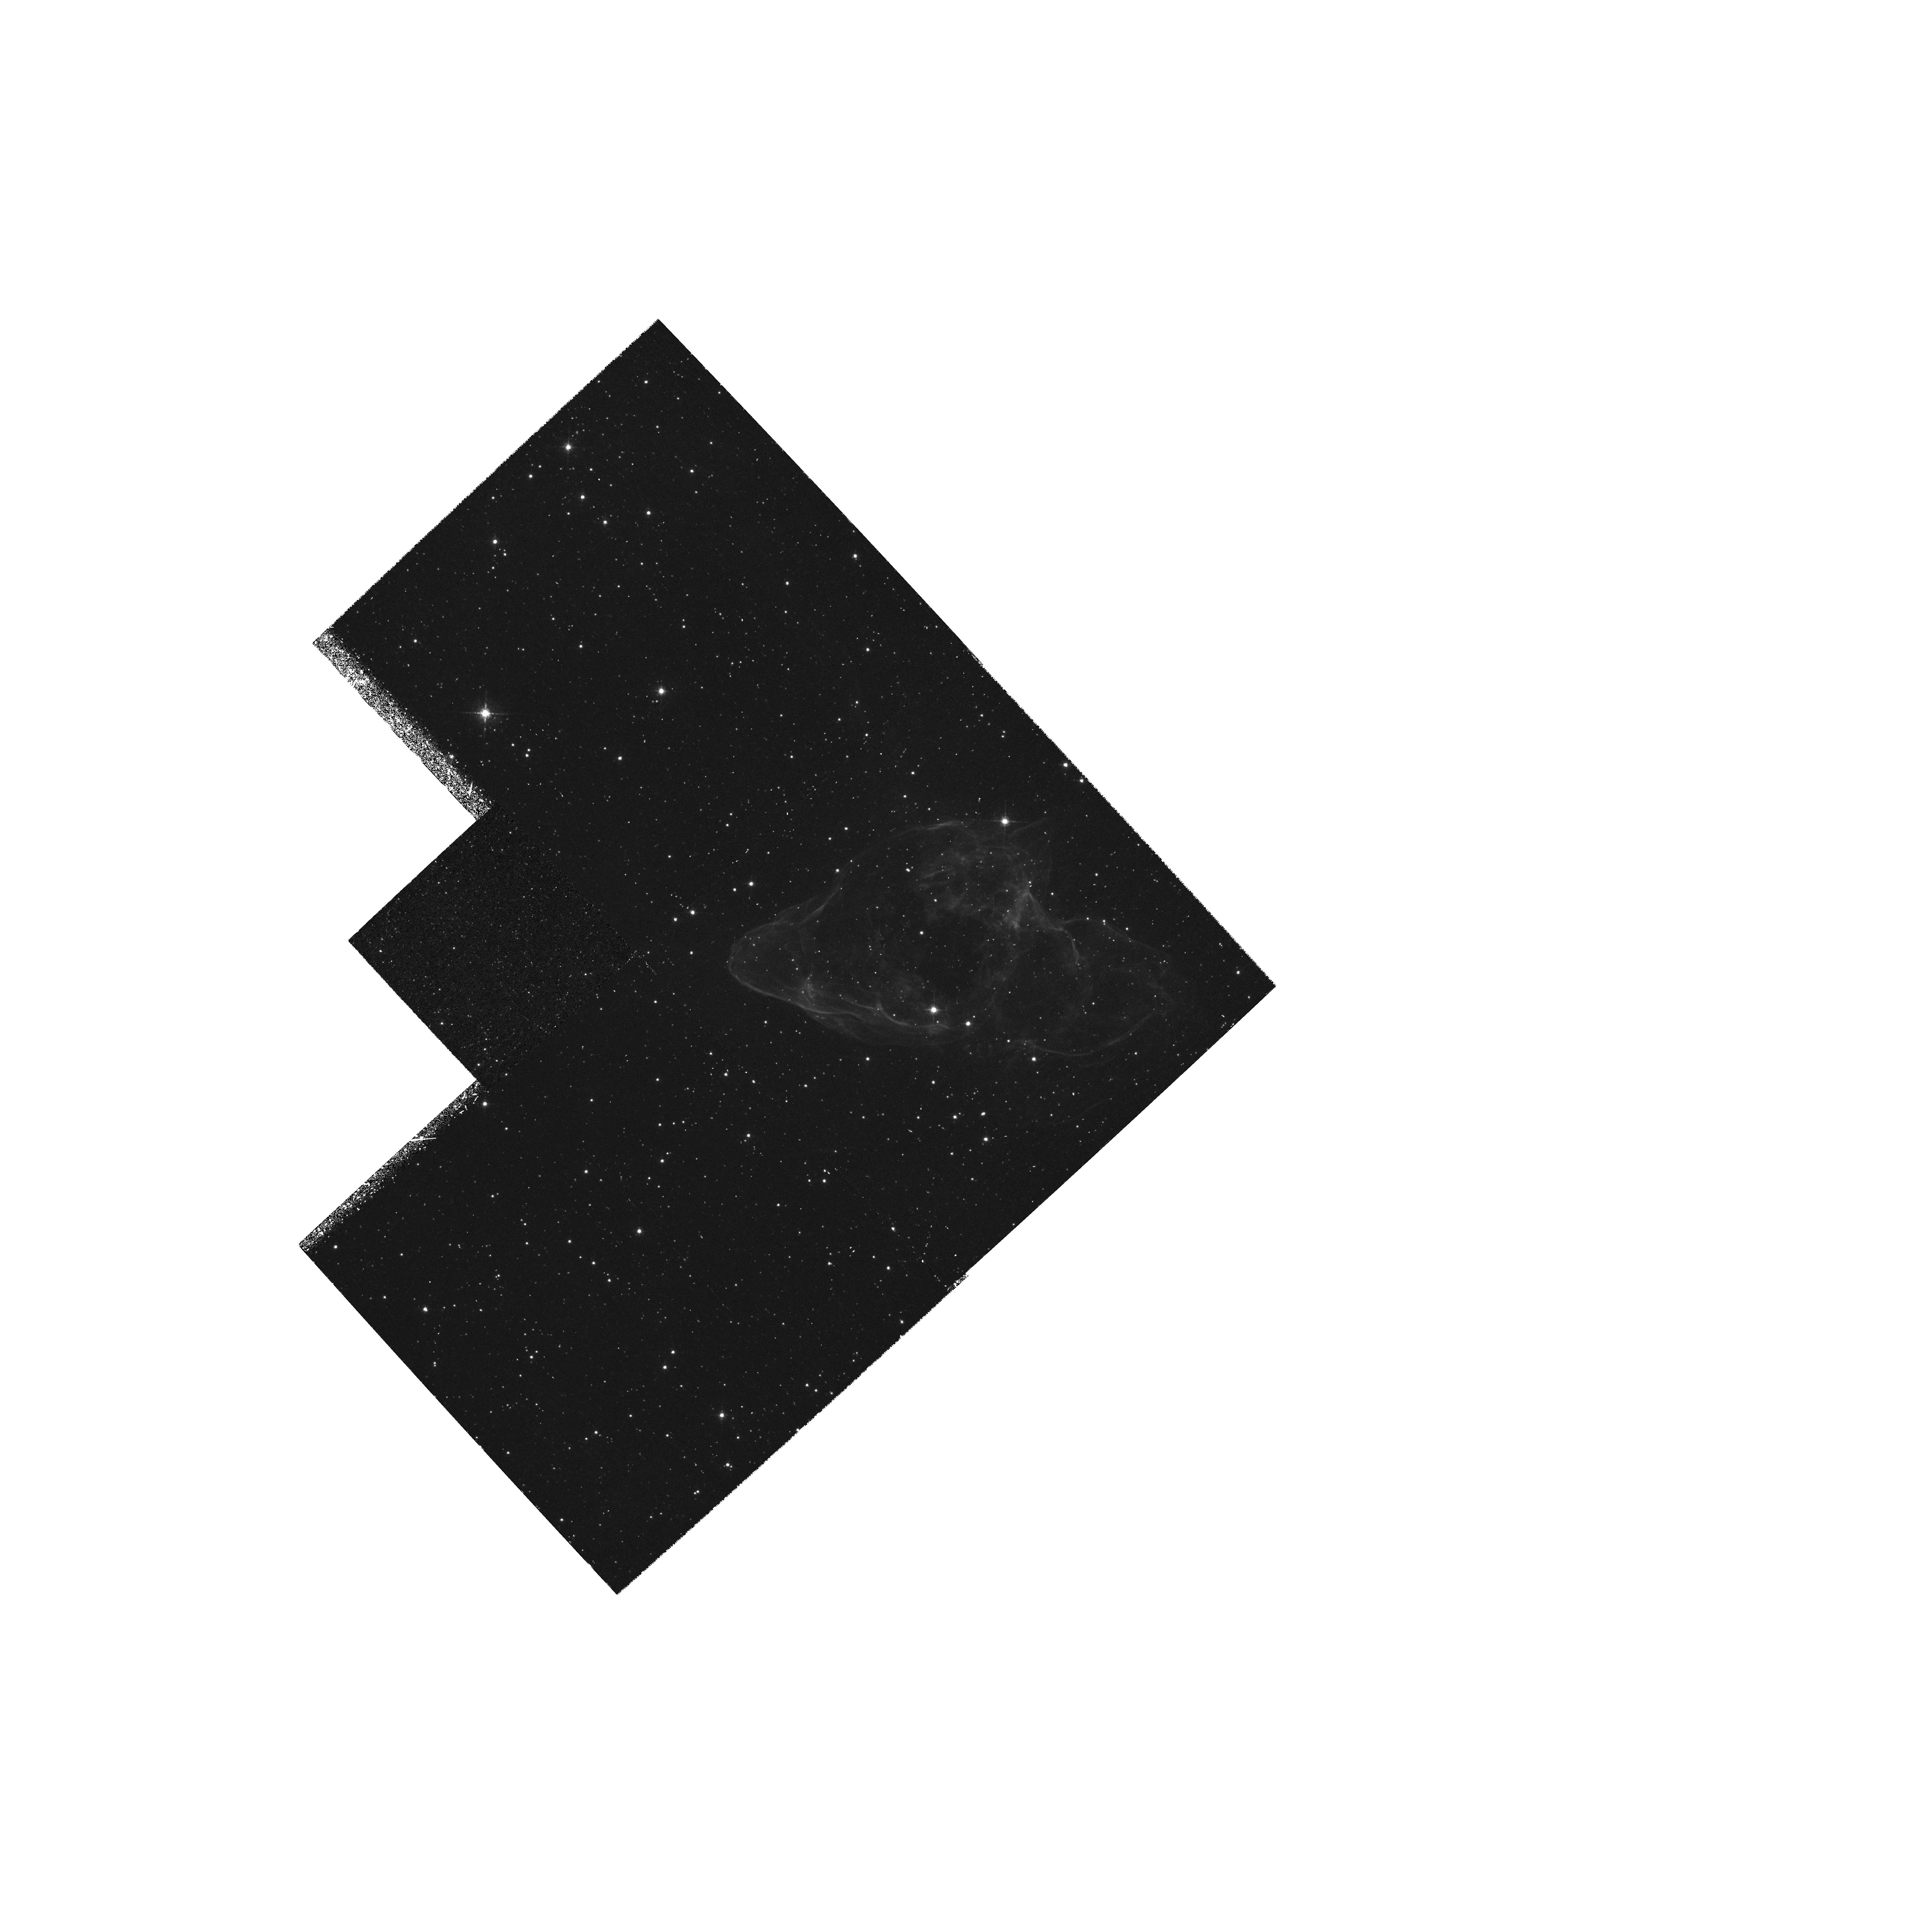
Target: CTB80
Instrument: WFPC2/PC
Filter: F656N
Exposure: 1.5 h
Observation ID: hst_6858_01_wfpc2_pc_f656n_u3xr01

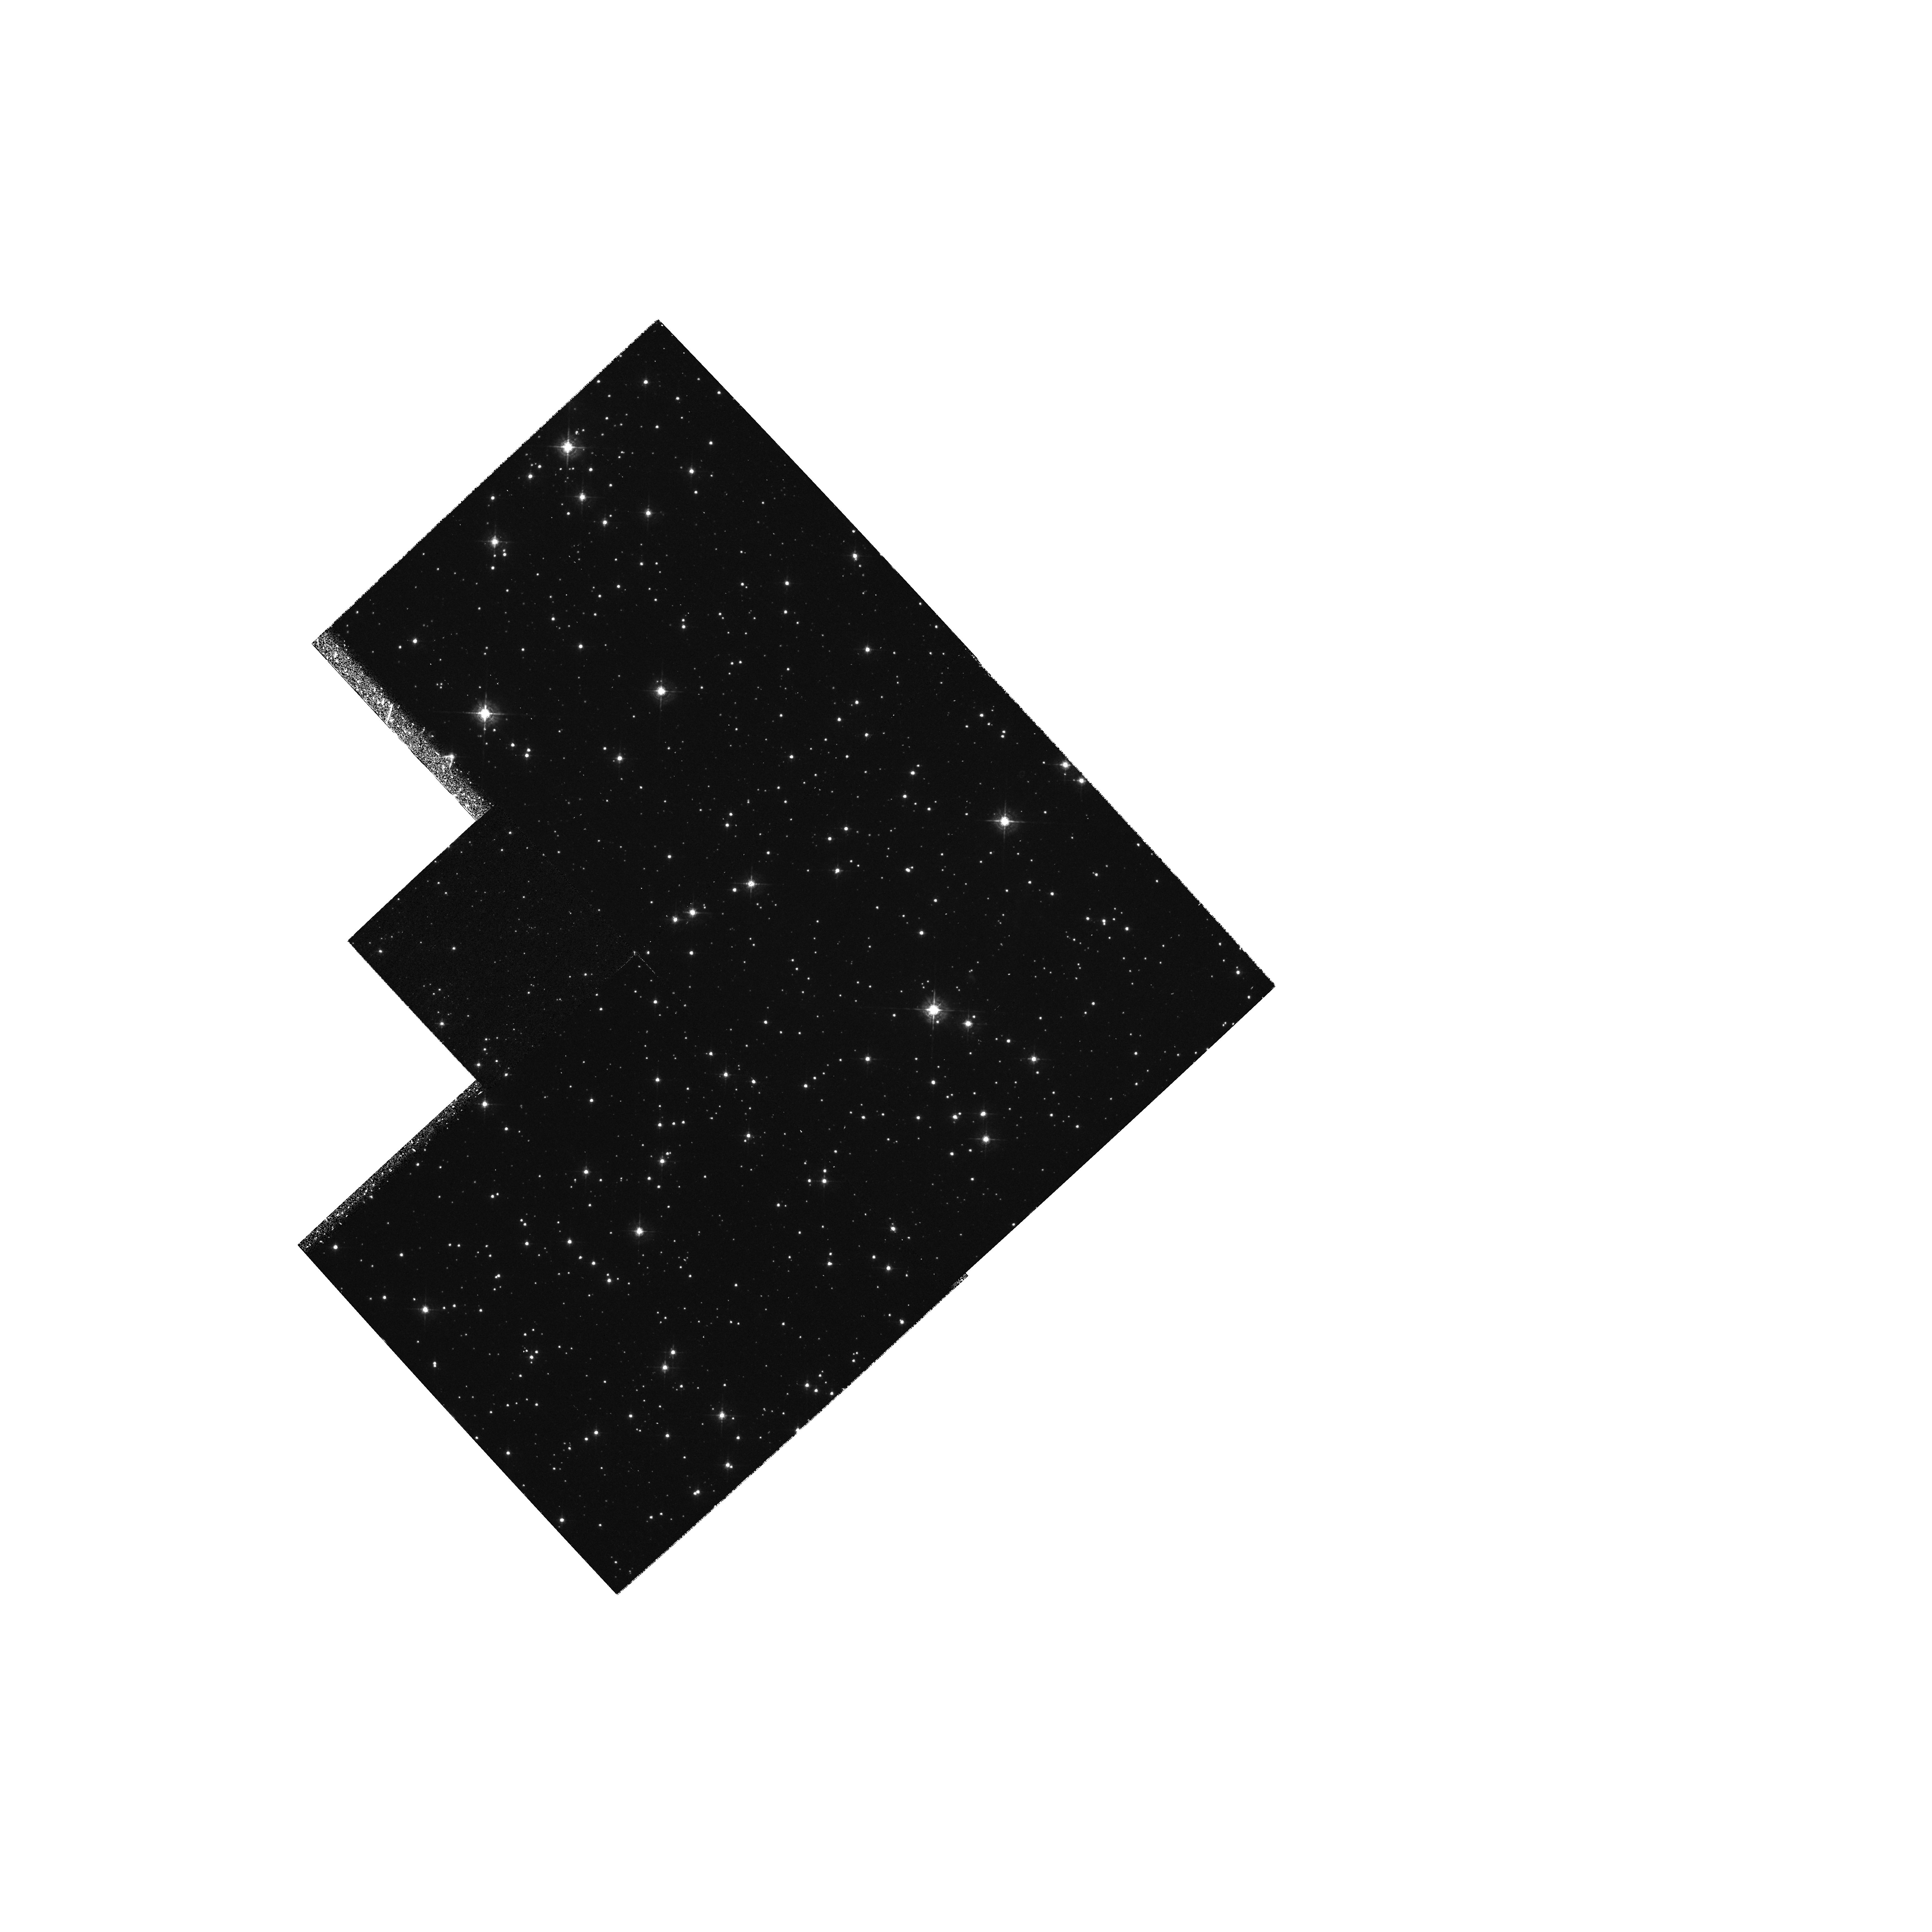
Target: CTB80
Instrument: WFPC2/PC
Filter: F547M
Exposure: 43 min
Observation ID: hst_6858_01_wfpc2_pc_f547m_u3xr01

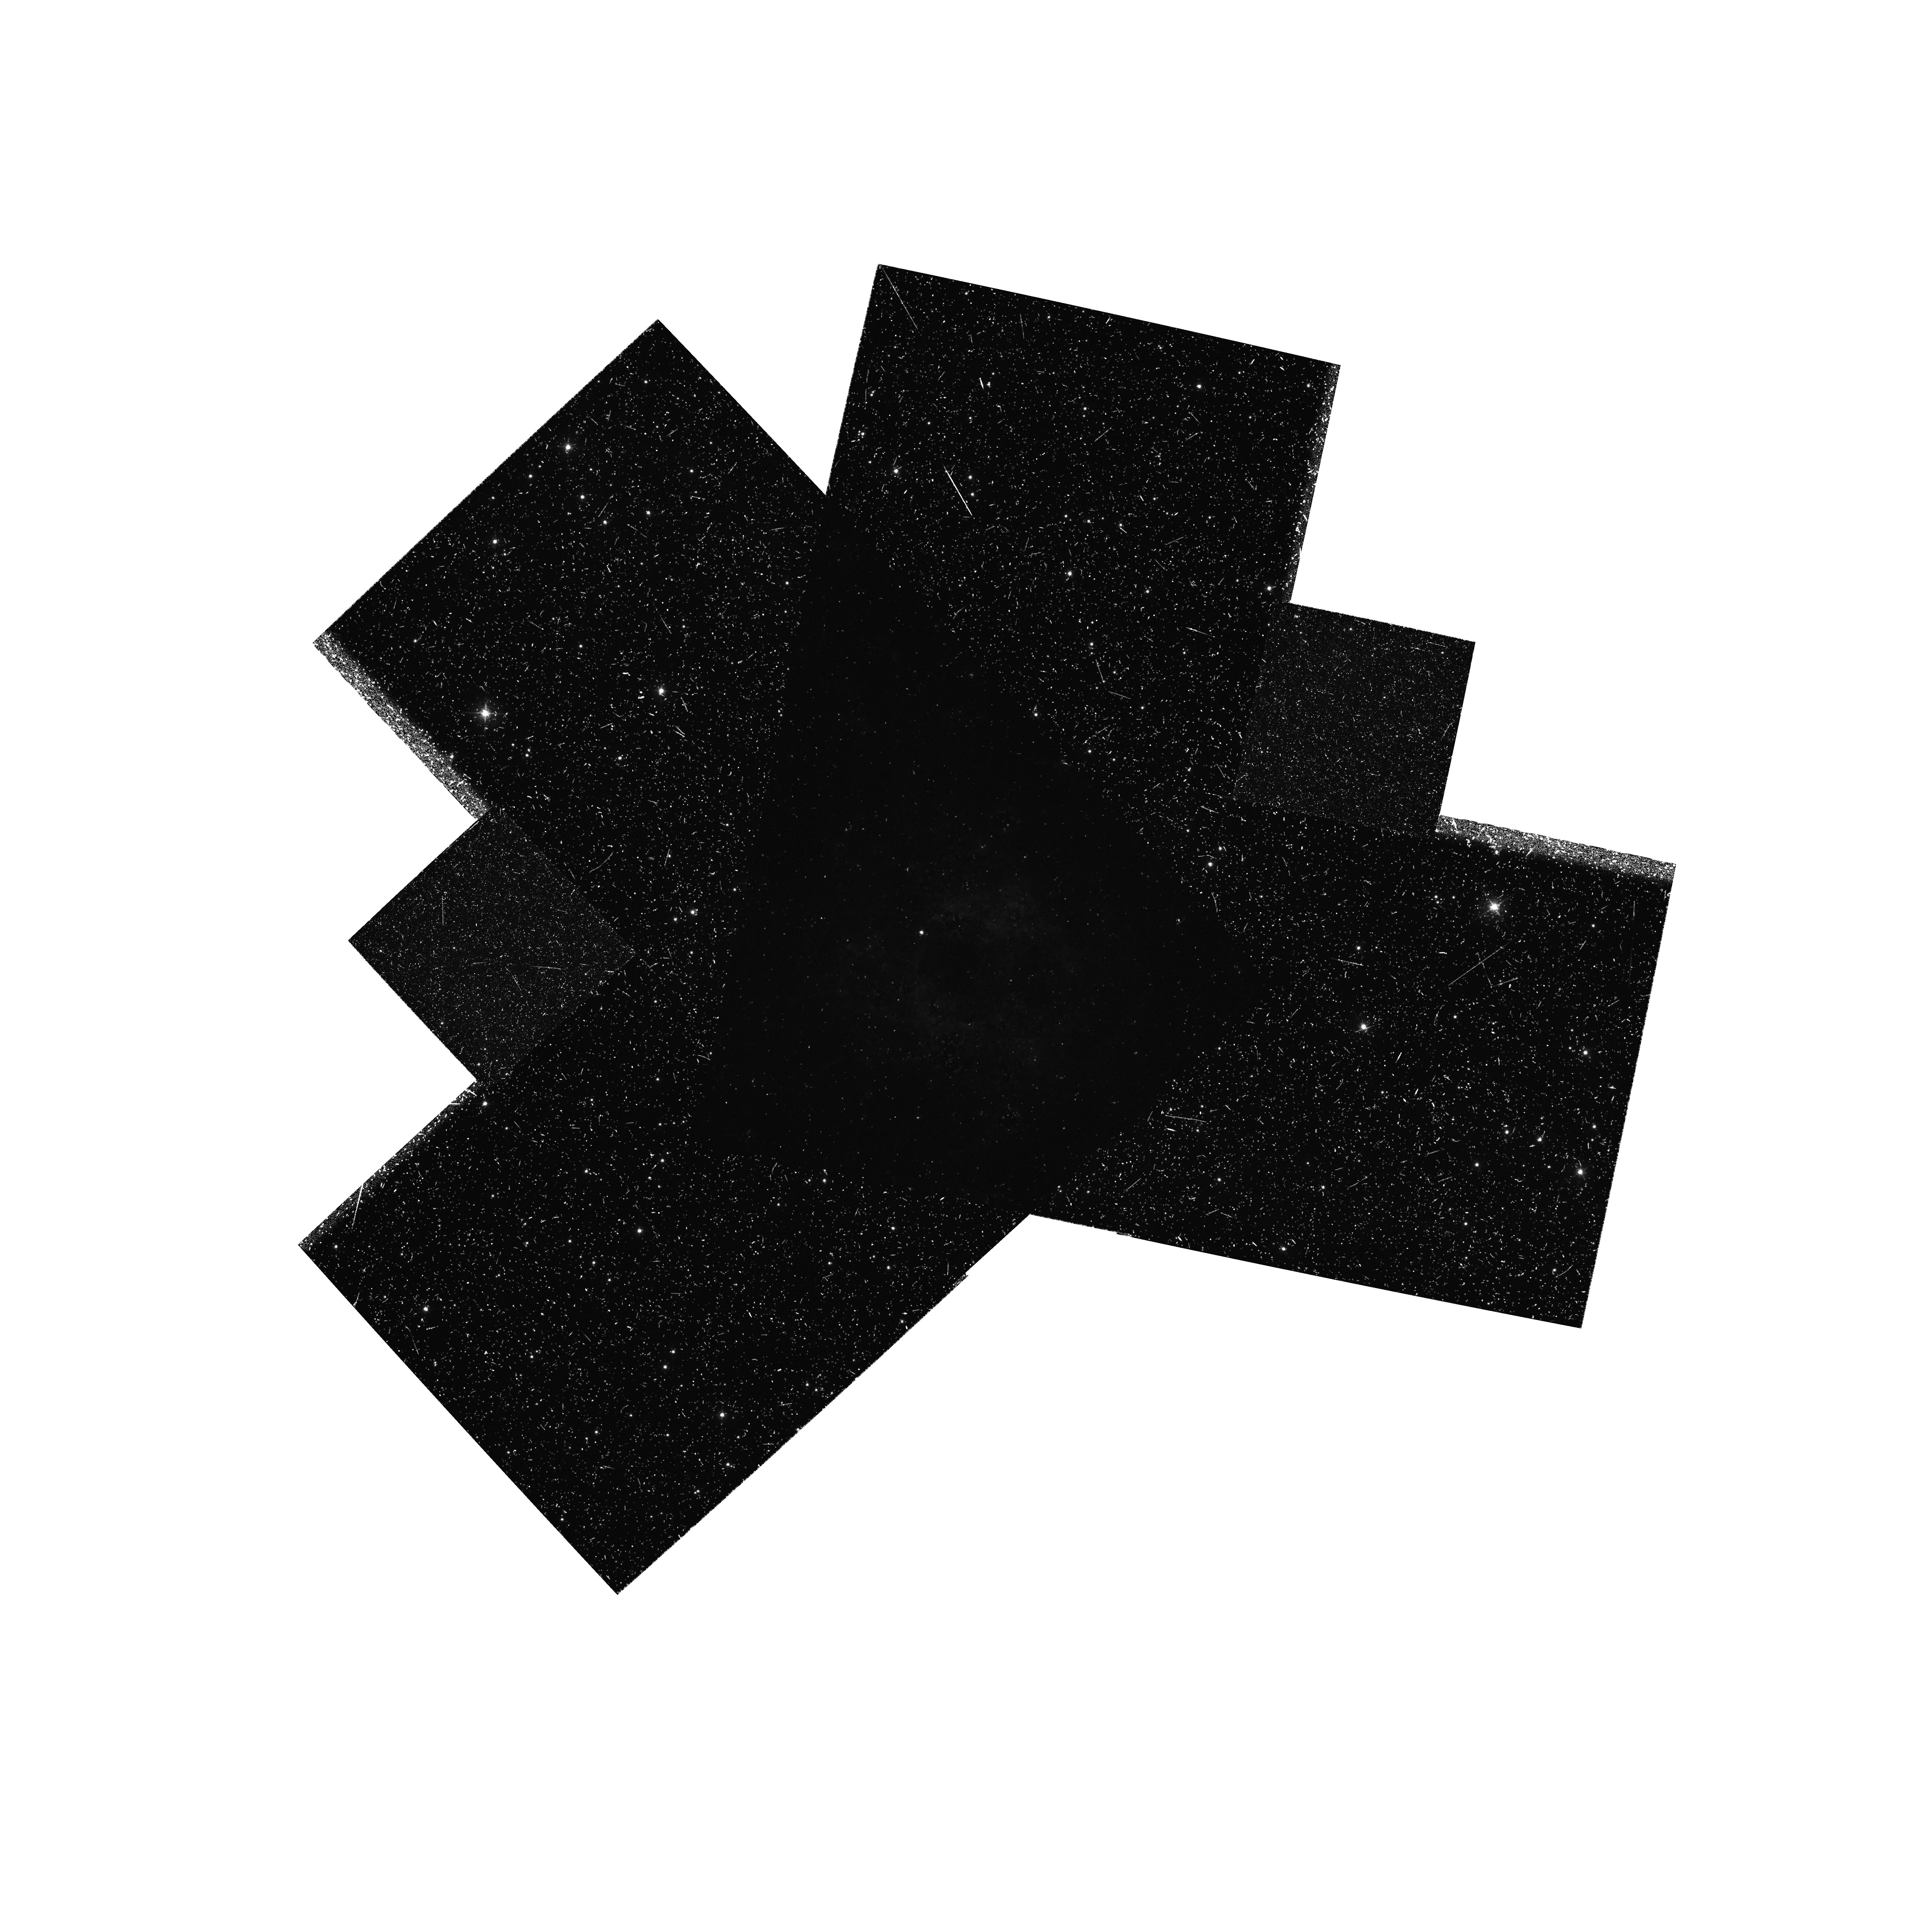
Target: CTB80
Instrument: WFPC2/PC
Filter: F673N
Exposure: 1.5 h
Observation ID: hst_6858_01_wfpc2_pc_f673n_u3xr01

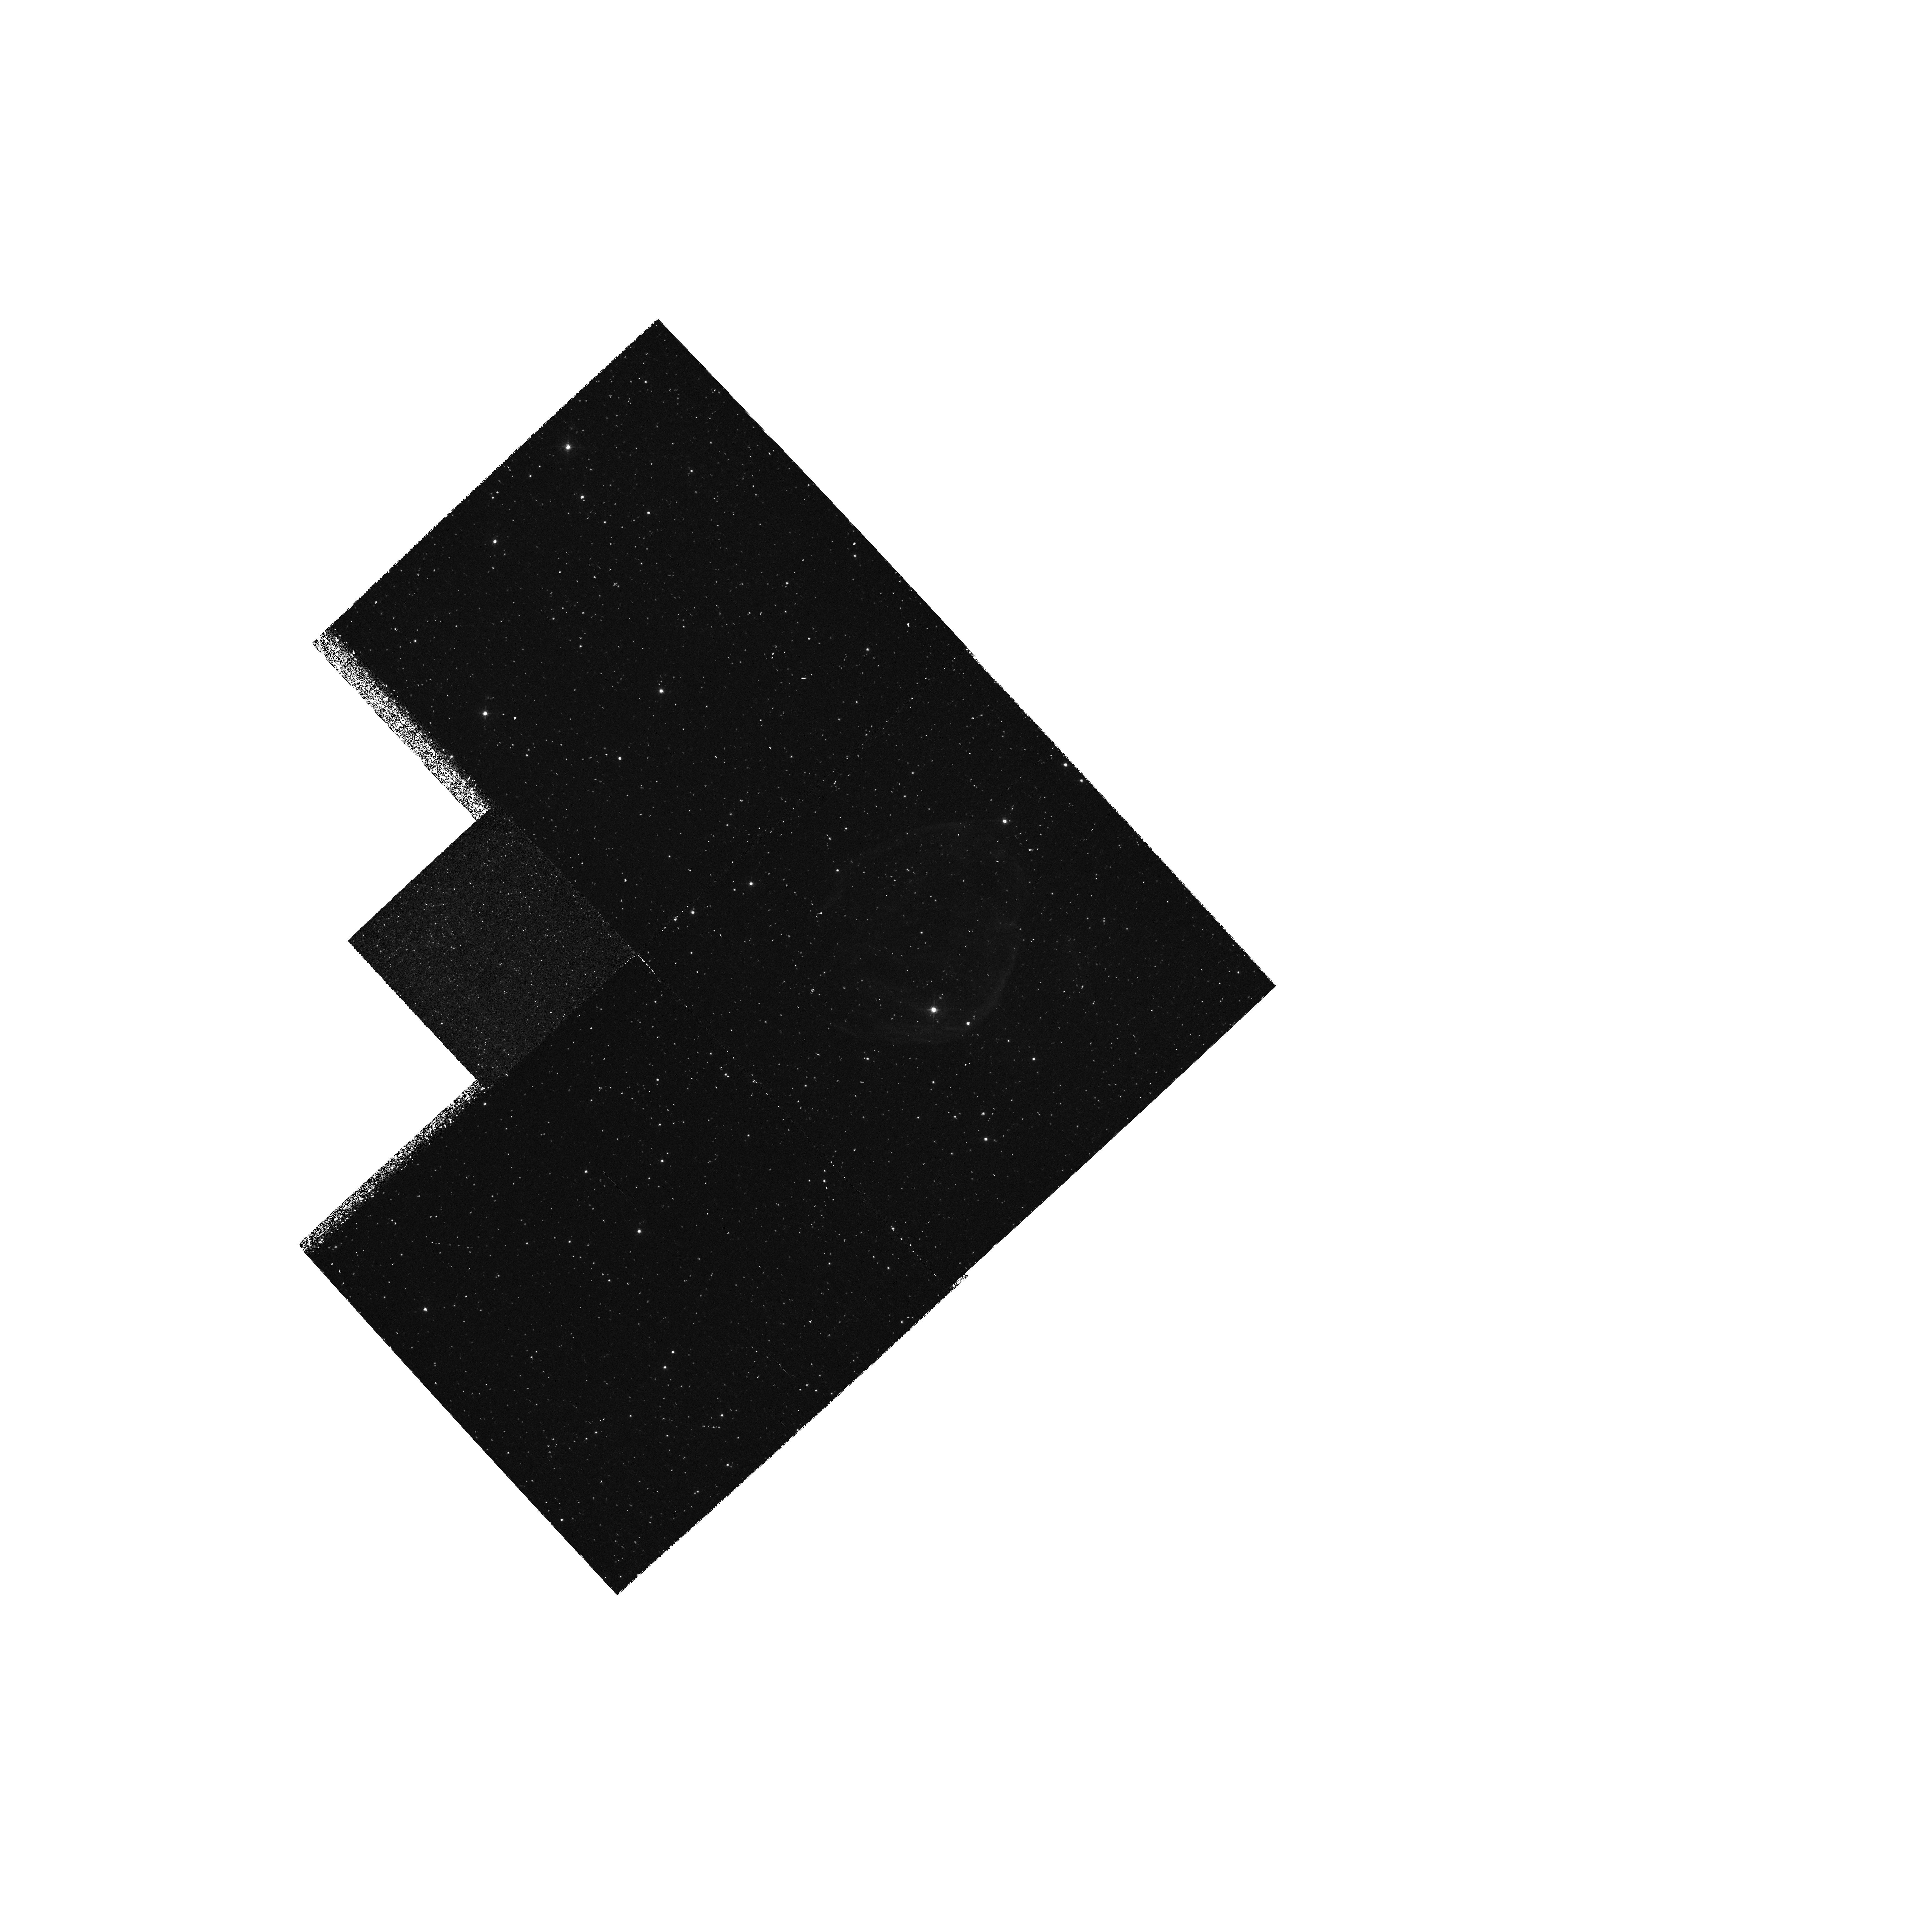
Target: CTB80
Instrument: WFPC2/PC
Filter: F502N
Exposure: 1.5 h
Observation ID: hst_6858_01_wfpc2_pc_f502n_u3xr01

CTB80 -- IMAGERY OF A PULSAR WIND NEBULA (PI: Trauger, John)

The emission from the core of the unusual nebula CTB 80 arises behind shocks which are being driven by the pressure of the confined wind from a 40 ms pulsar. These shocks are being driven into material which is strongly magnetized as a result of compression and subsequent cooling behind a radiative shock in an old SNR (perhaps the remnant of the same explosion which gave birth to the pulsar). The core of CTB 80 is of particular interest for the study of the physics of interstellar shock waves because the shocks are being driven into a thermal plasma by the pressure of a nonthermal plasma, and because a significant fraction of the shock energy goes into compression of the magnetic field. CTB 80 is also the best known object for studying the interaction between a fast pulsar and the medium through which it is travelling. We propose to obtain WFC images of the core of CTB 80 in the light of H alpha, [S II], and [O III], and to search for optical emission from the pulsar in a deep broad band image. At the distance to CTB 80 (1-2 kpc) there are a number of interesting physical scale lengths which are accessible with HST. These images will allow us to investigate collisional excitation of Balmer line emission in the shock itself, the structure of the cooling and recombining flow behind the shock, the interface between the thermal and relativistic plasmas, and the most